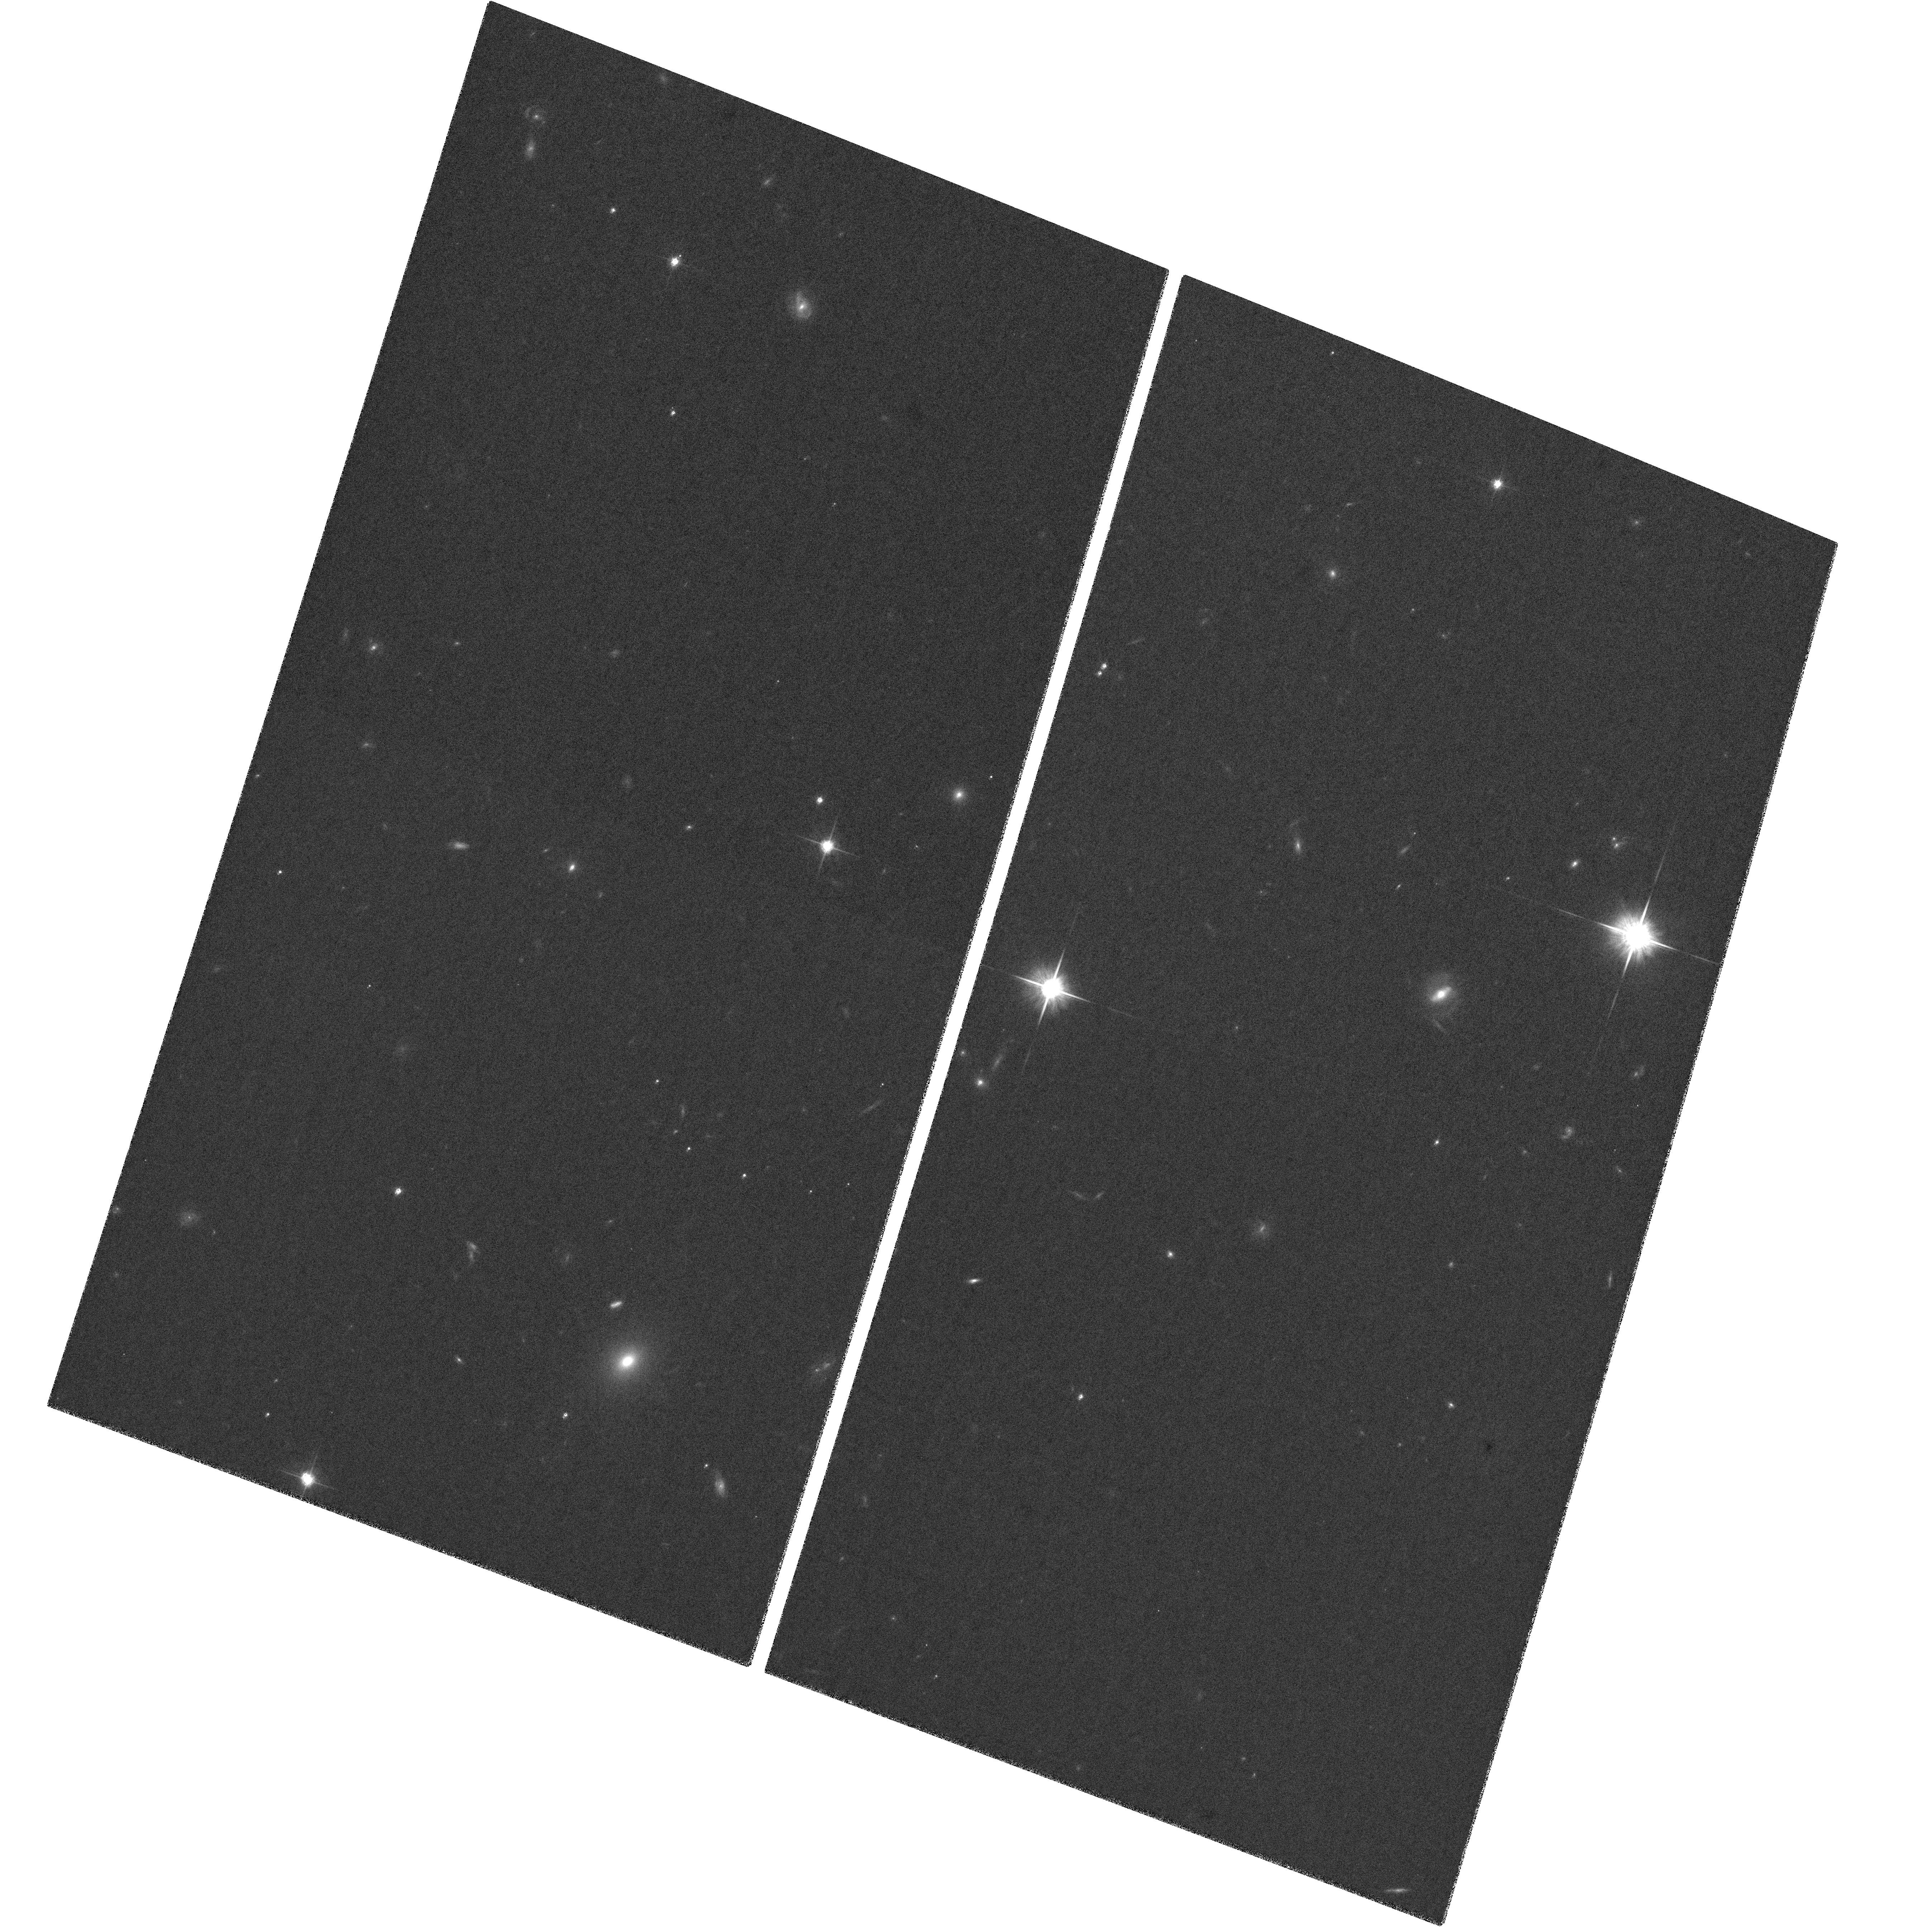
Target: PSF2-CALIB
Instrument: ACS/WFC
Filter: F814W
Exposure: 8 min
Observation ID: hst_9450_02_acs_wfc_f814w_j8d402

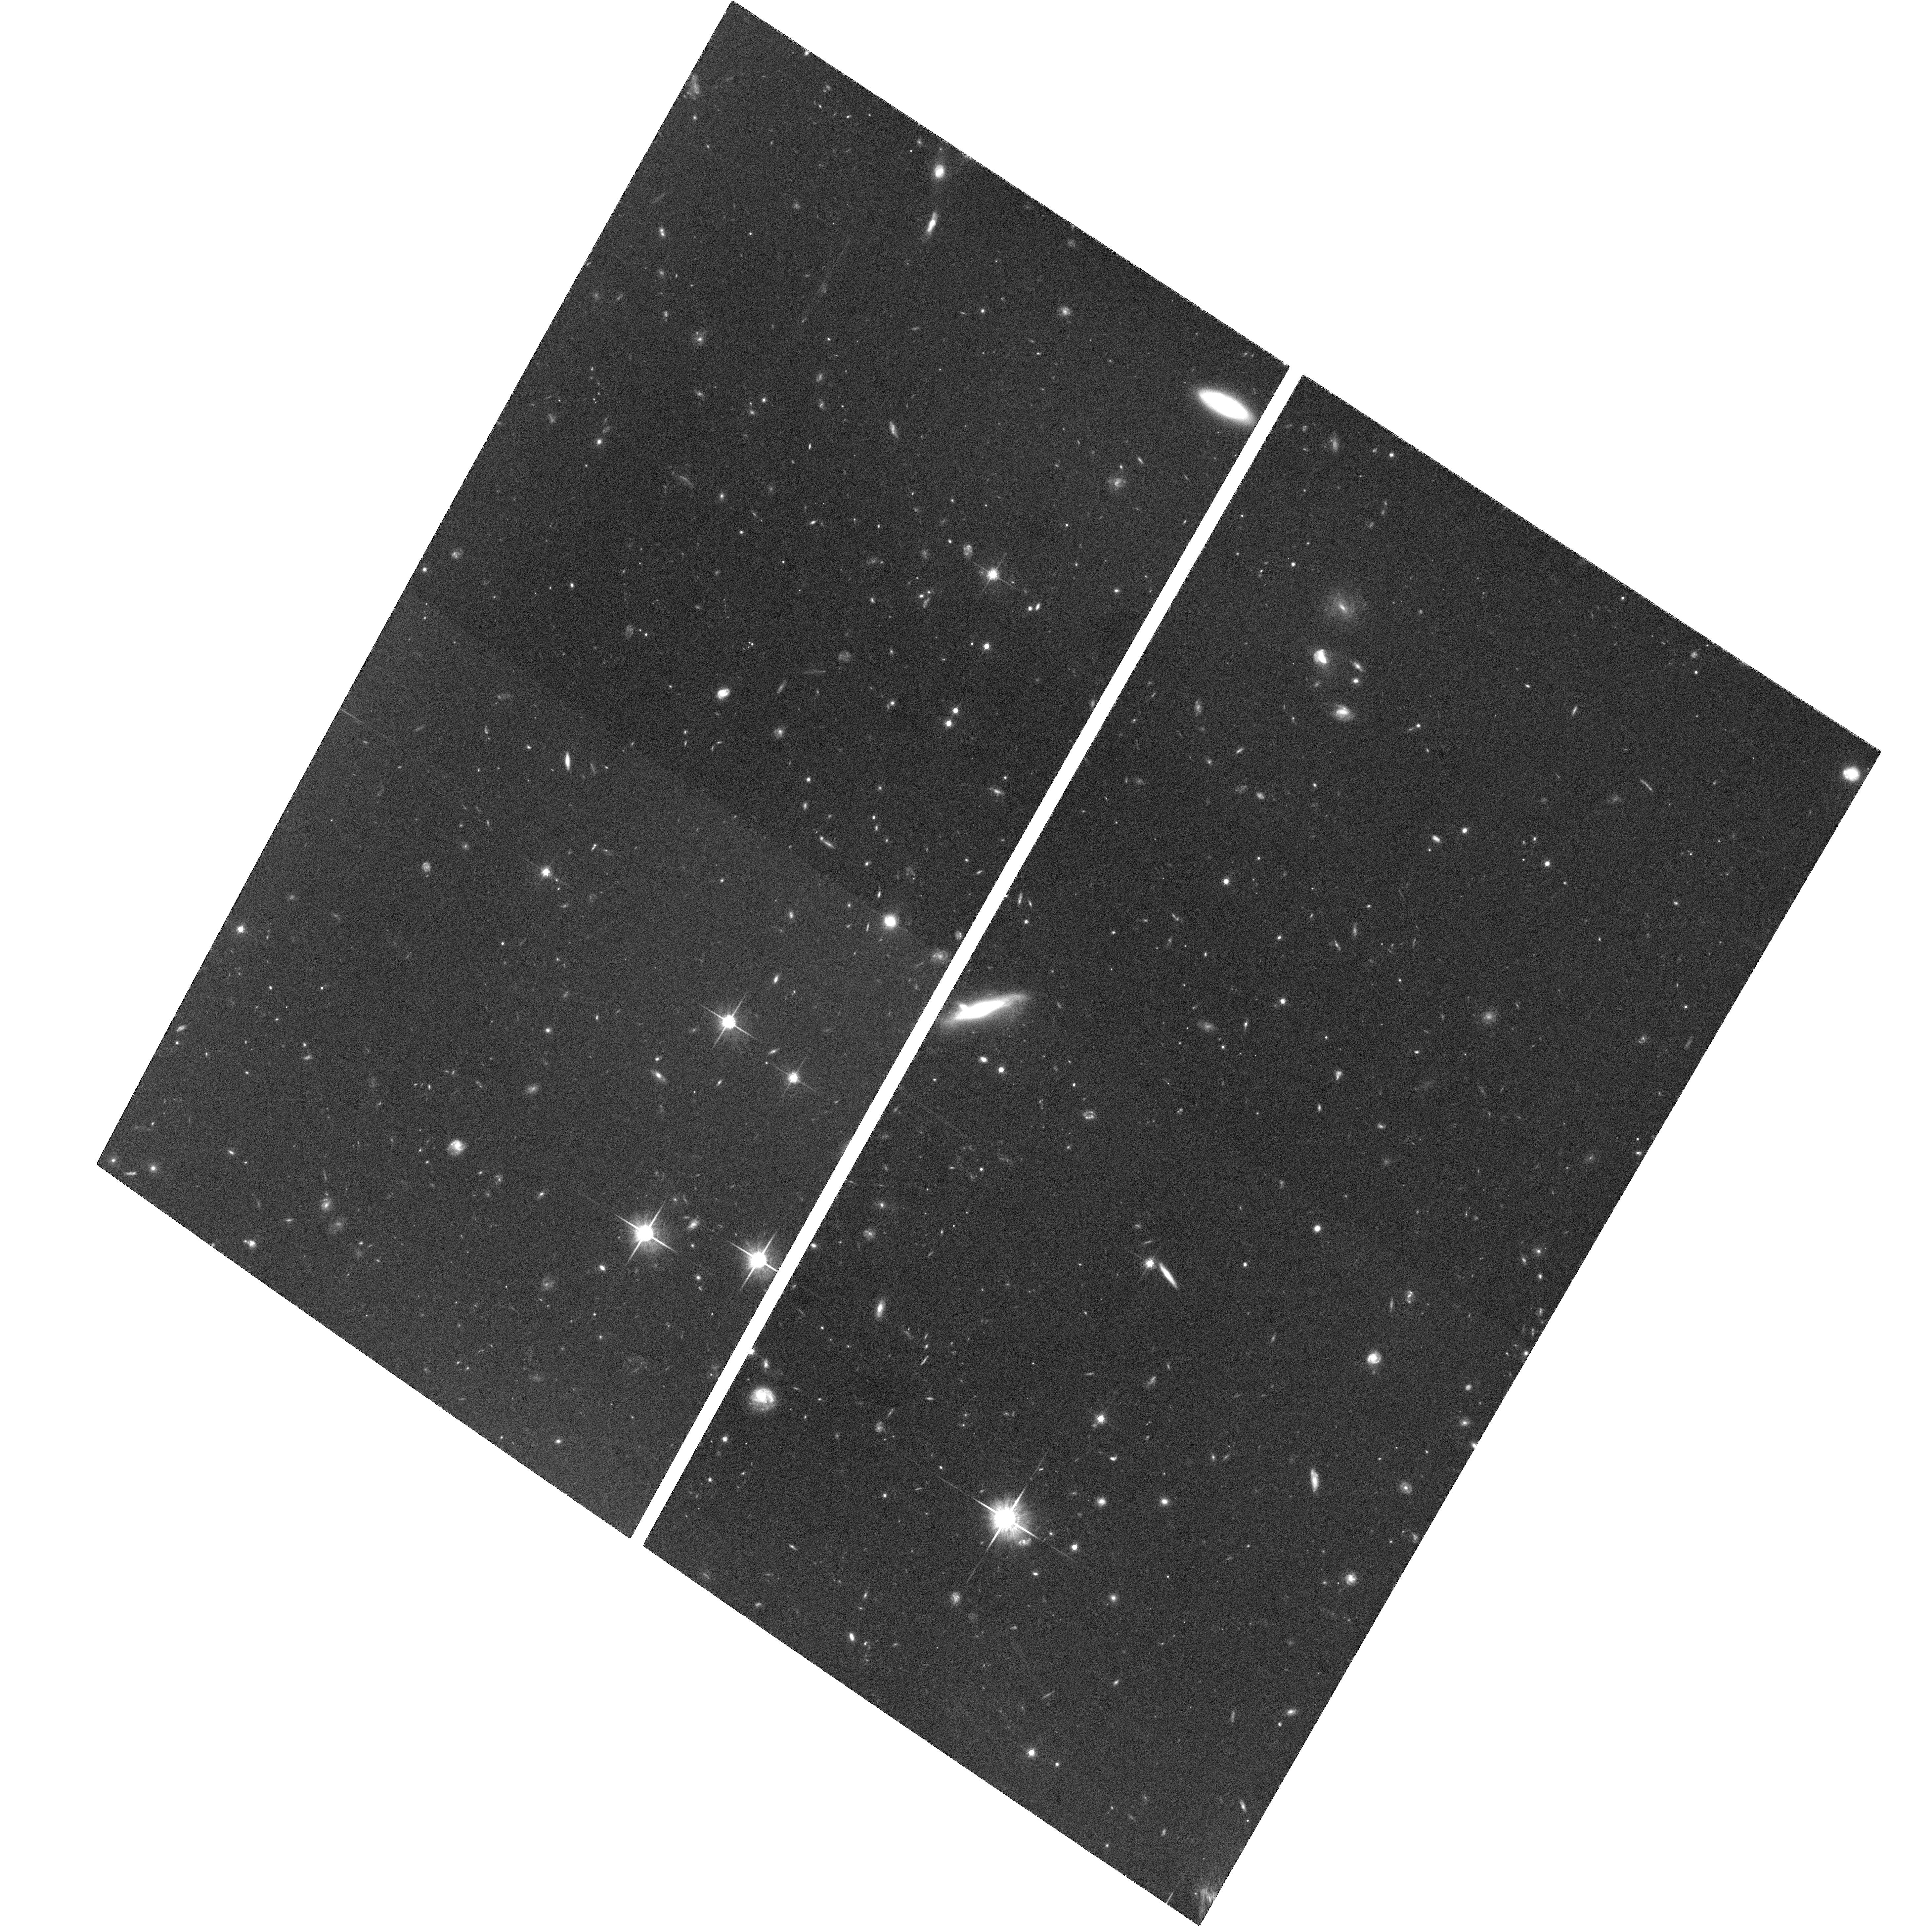
Target: CLASS0218+357
Instrument: ACS/WFC
Filter: F814W
Exposure: 2 h
Observation ID: hst_9450_13_acs_wfc_f814w_j8d413

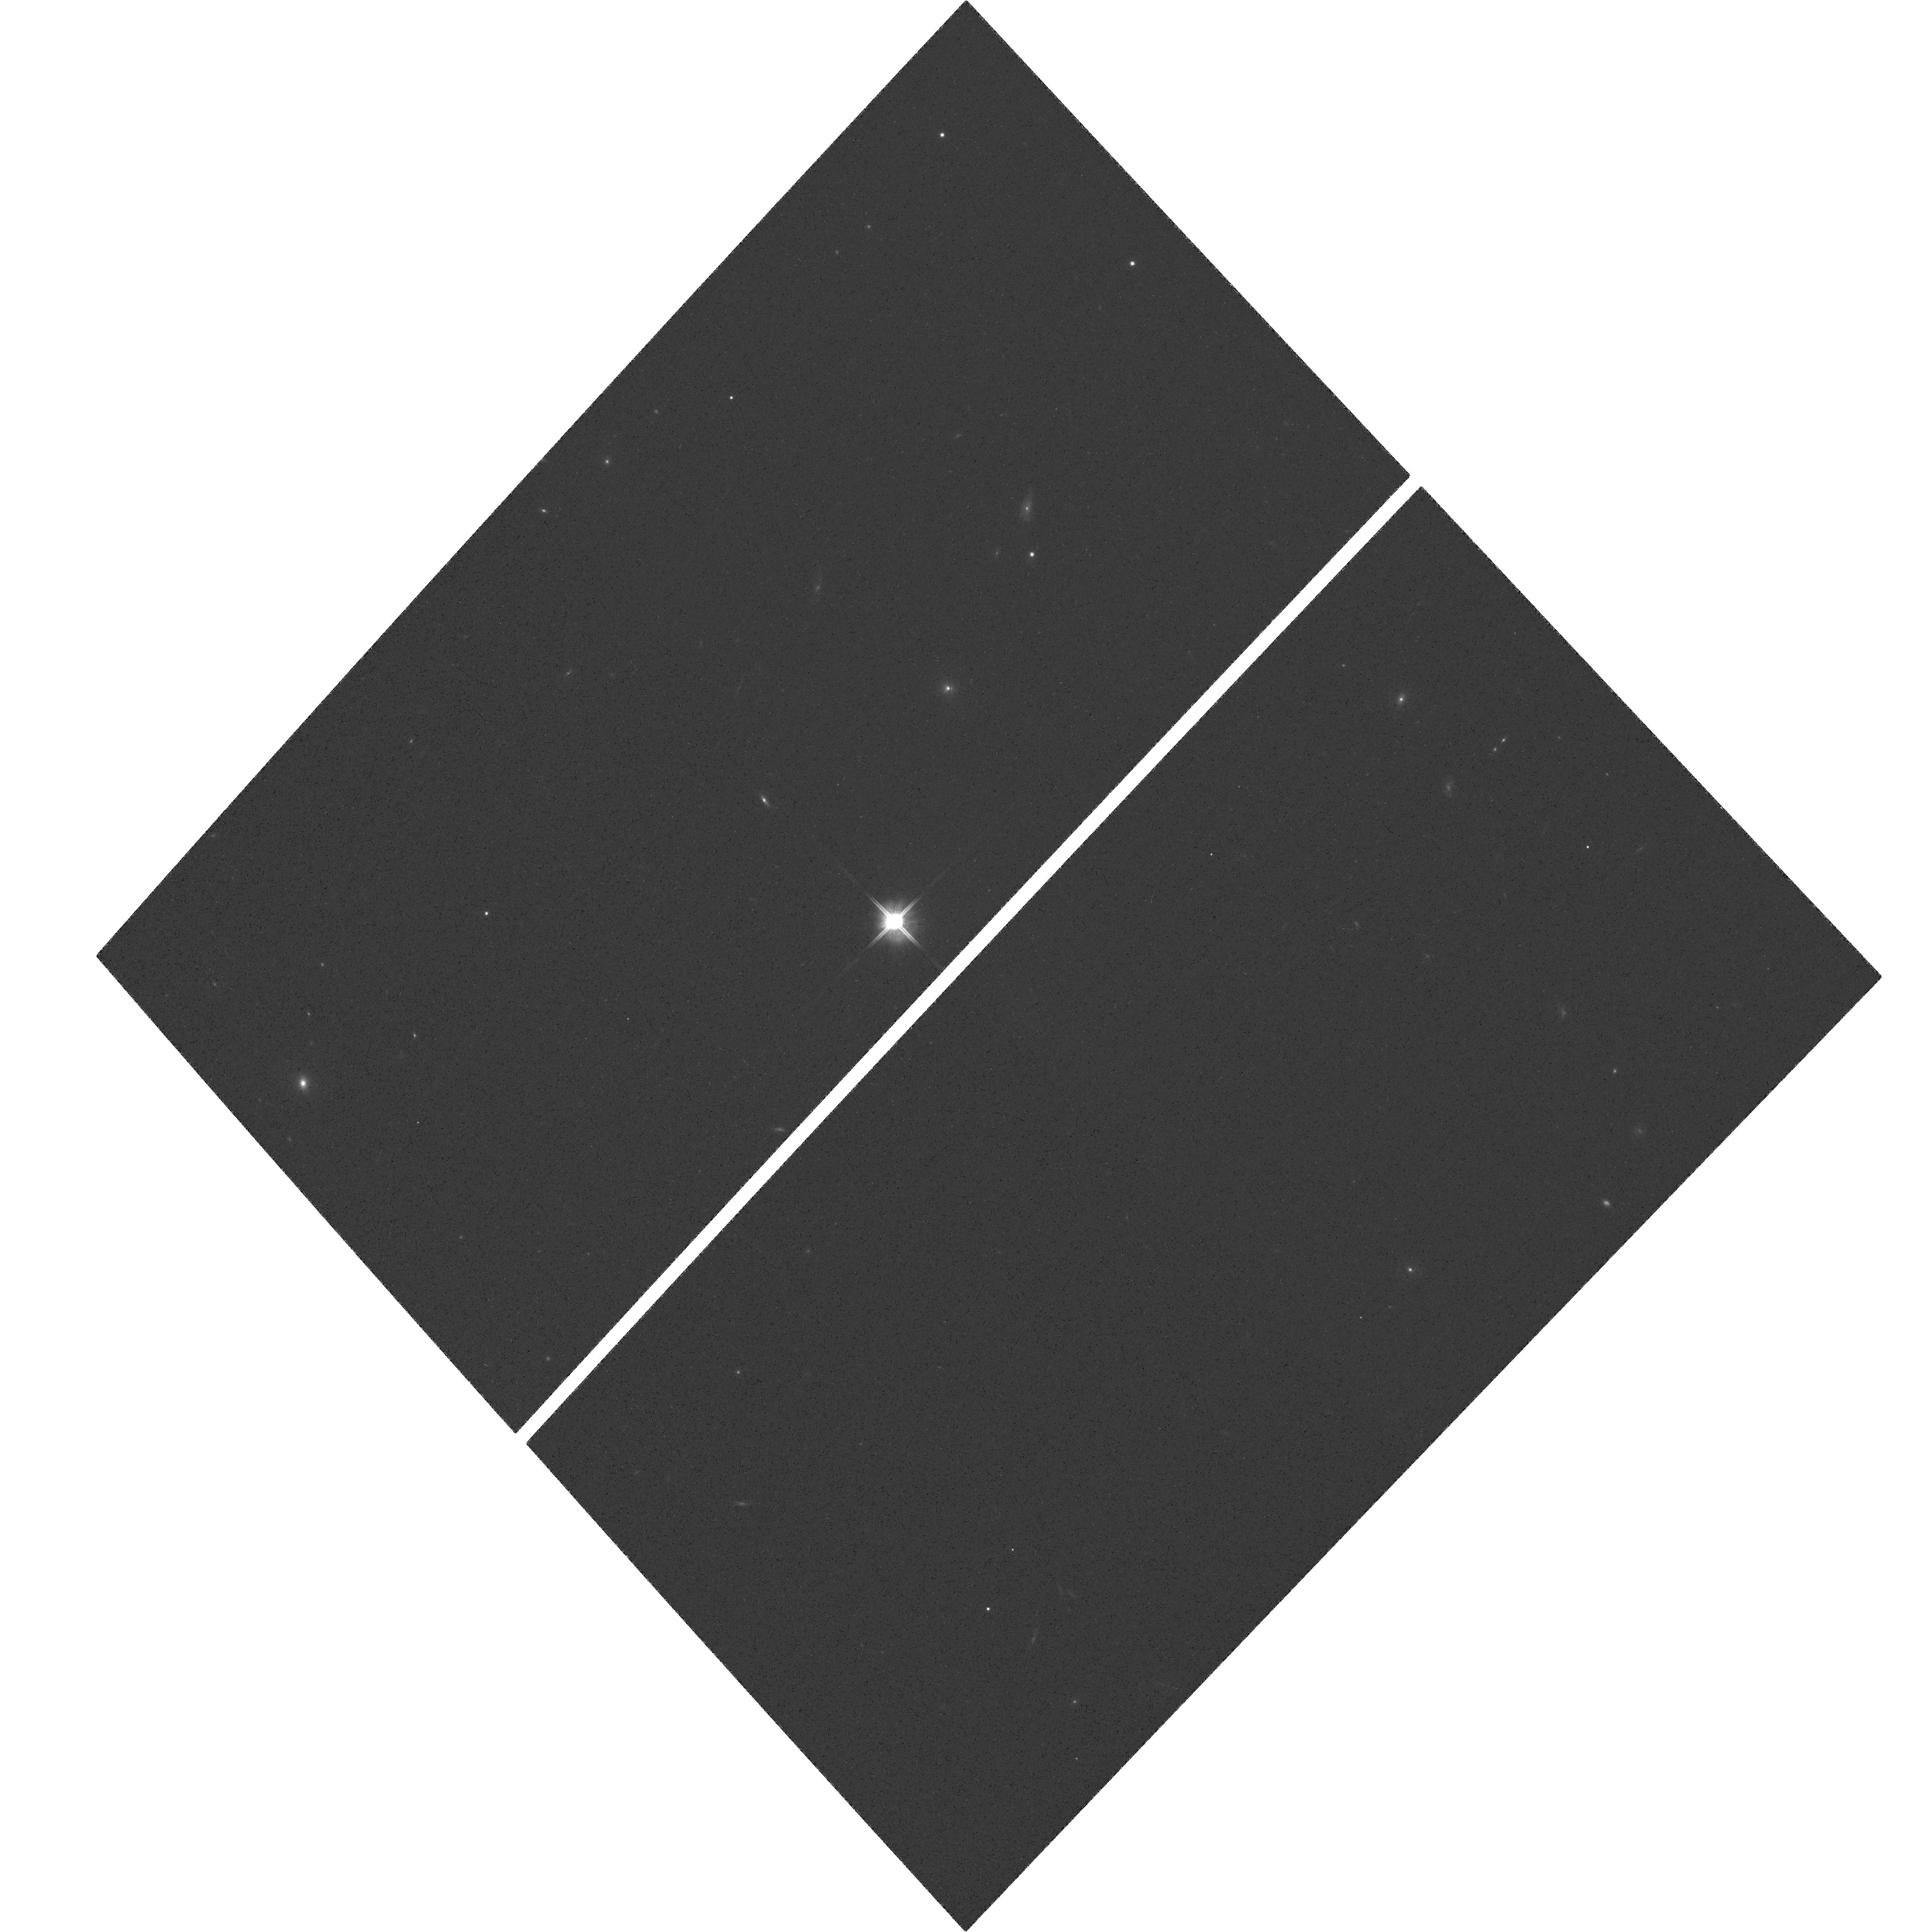
Target: PSF1-CALIB
Instrument: ACS/WFC
Filter: F814W
Exposure: 7 min
Observation ID: hst_9450_01_acs_wfc_f814w_j8d401

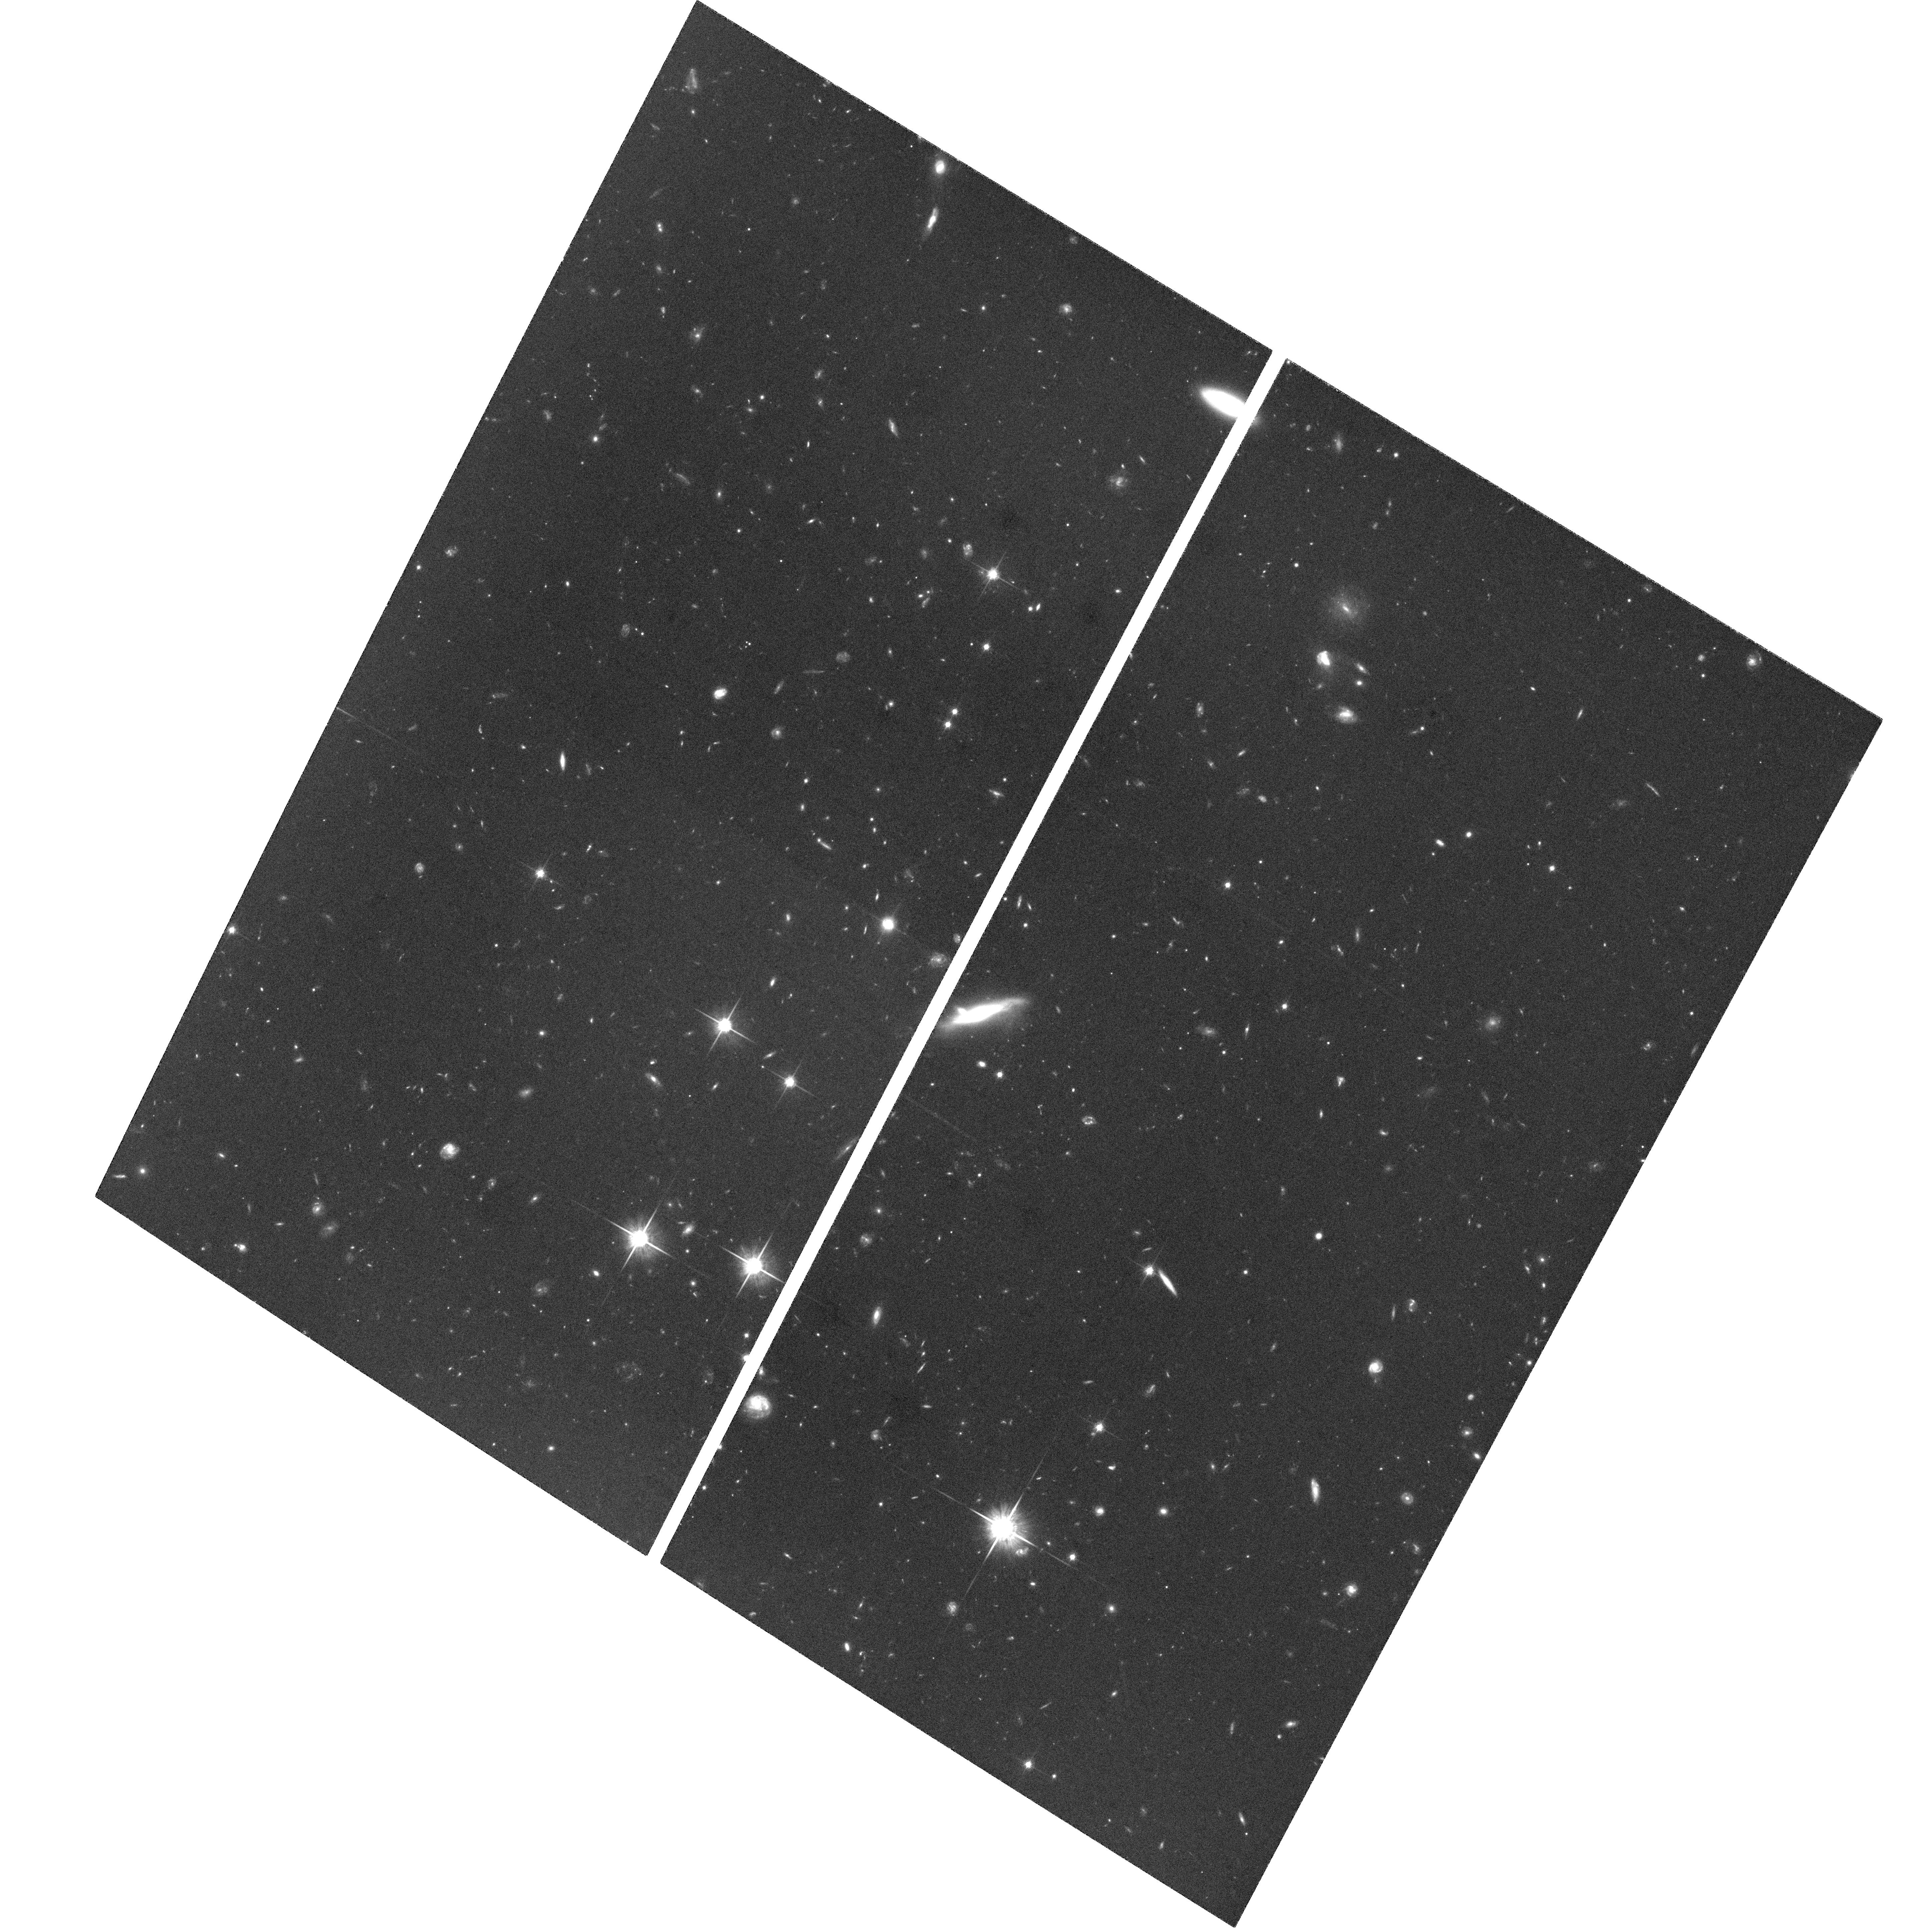
Target: CLASS0218+357
Instrument: ACS/WFC
Filter: F814W
Exposure: 2 h
Observation ID: hst_9450_11_acs_wfc_f814w_j8d411

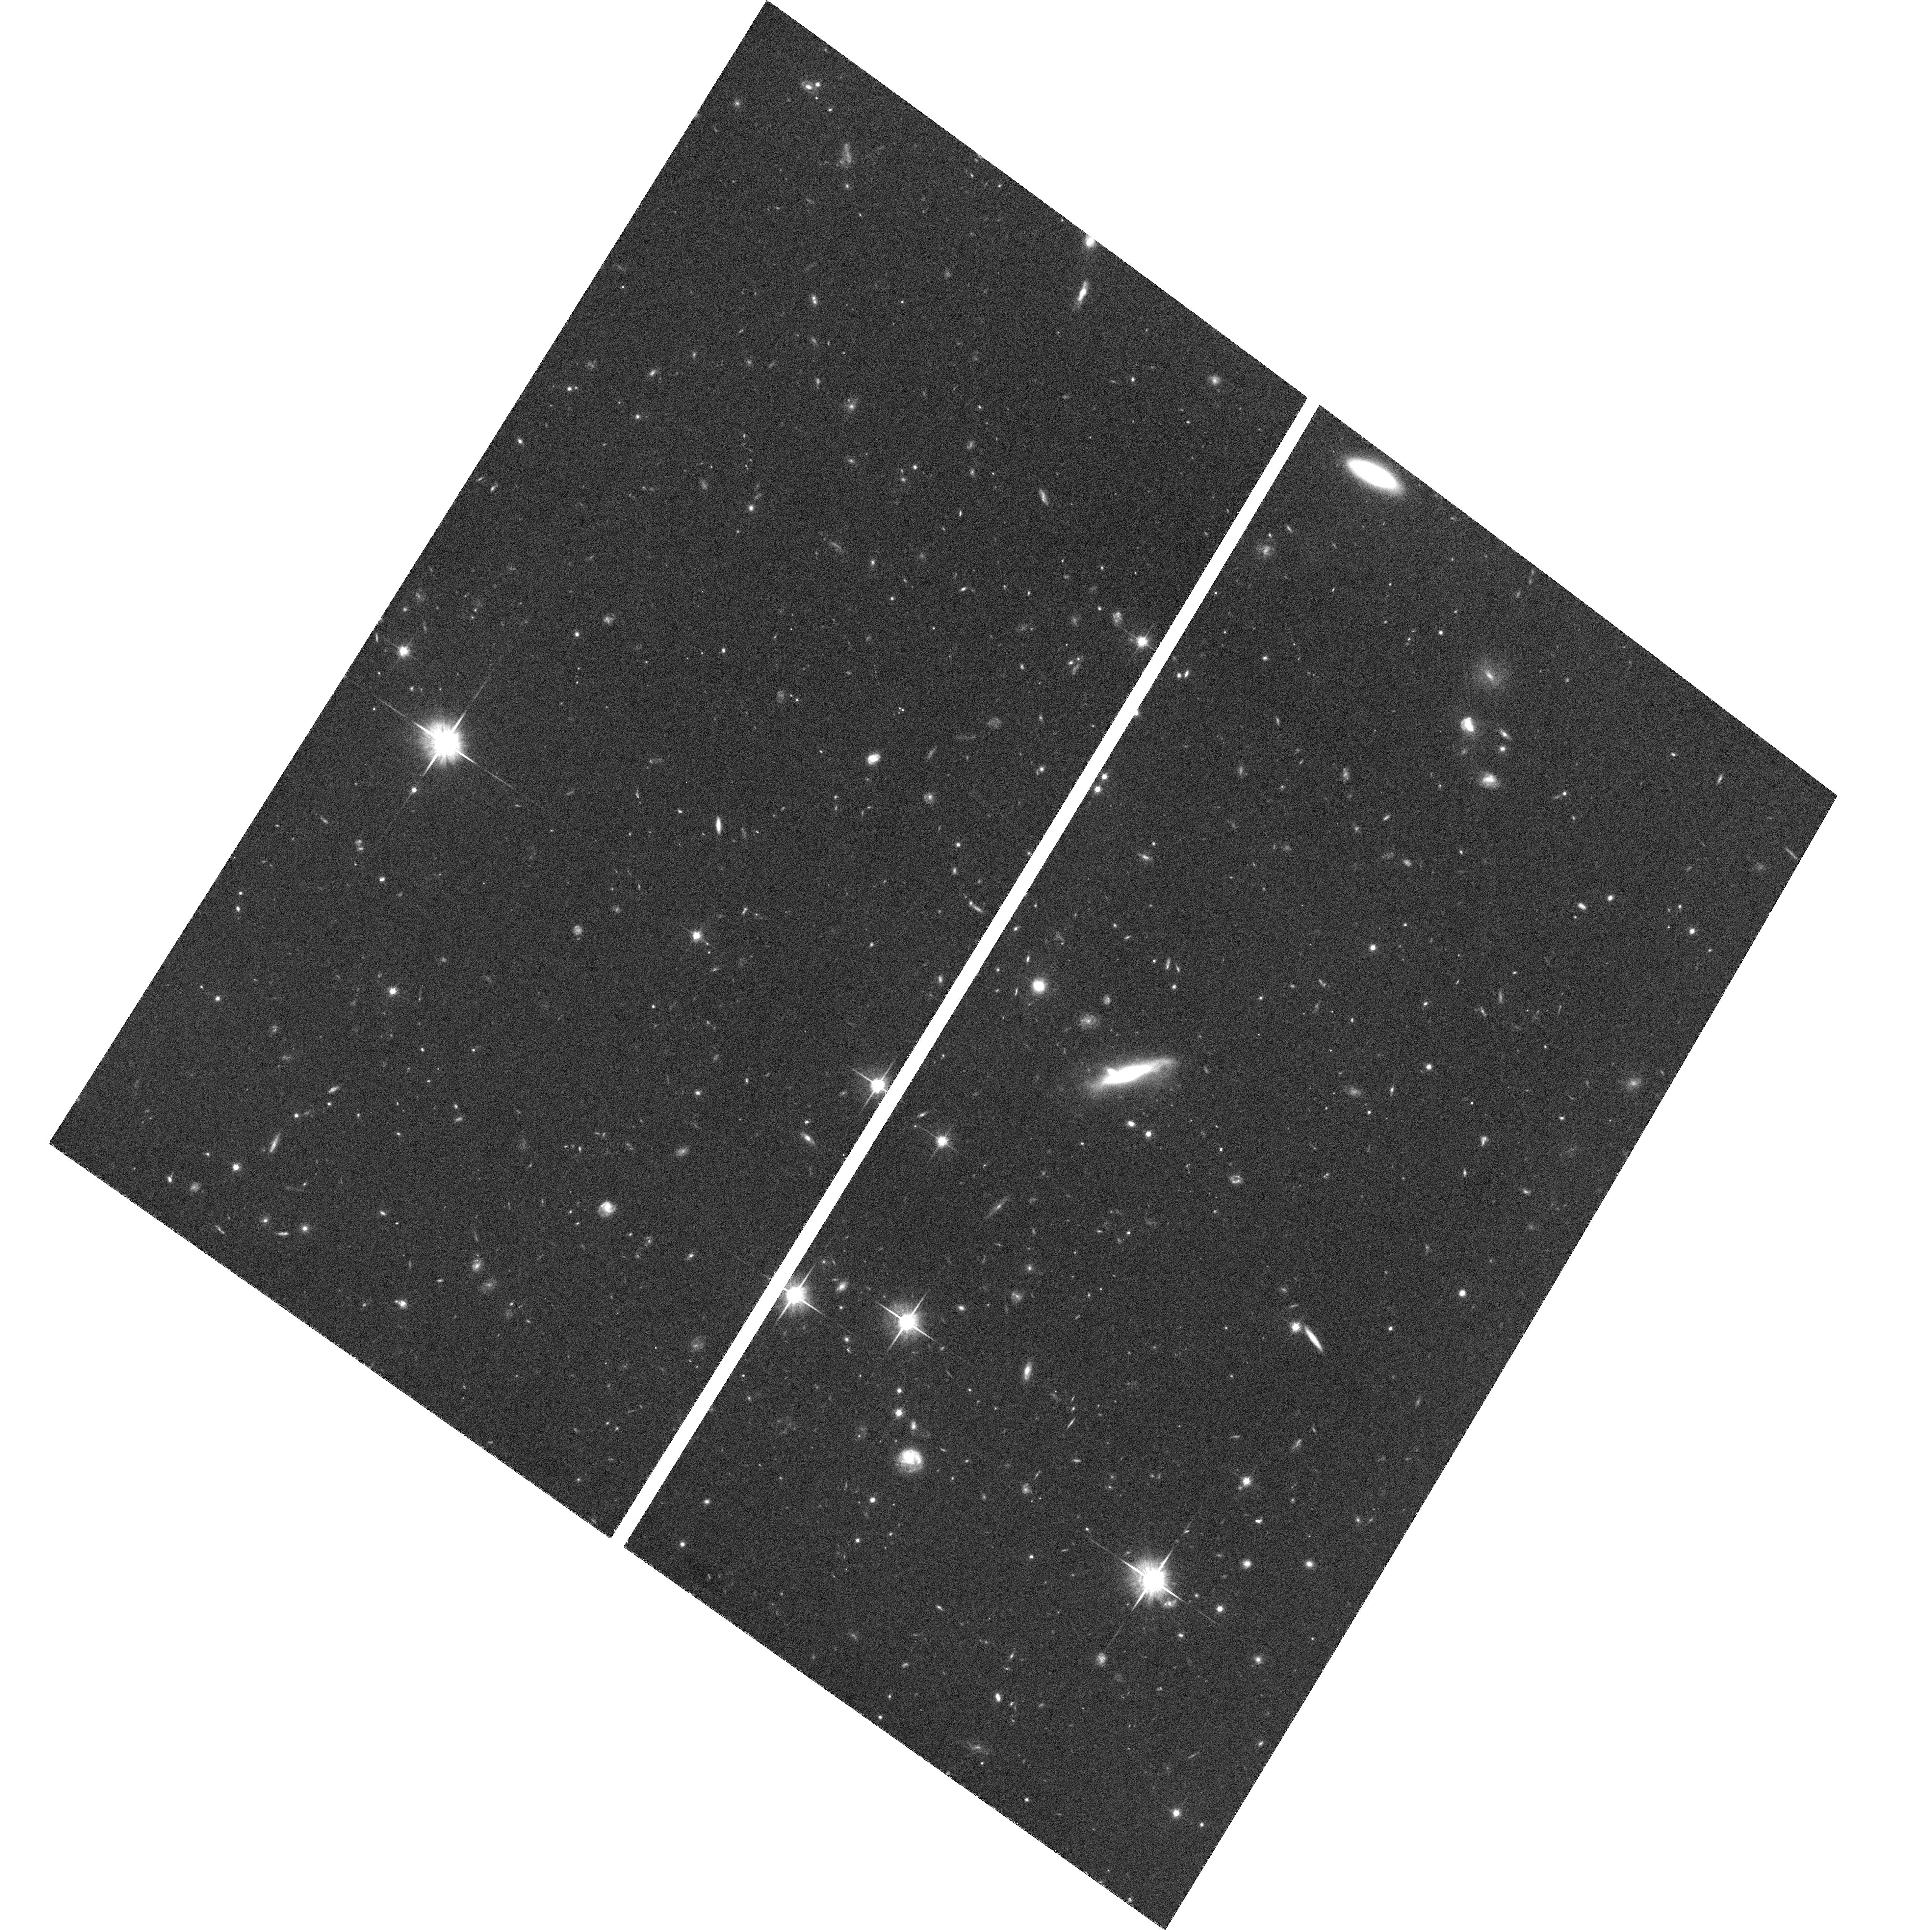
Target: CLASS0218+357
Instrument: ACS/WFC
Filter: F814W
Exposure: 1.4 h
Observation ID: hst_9450_16_acs_wfc_f814w_j8d416

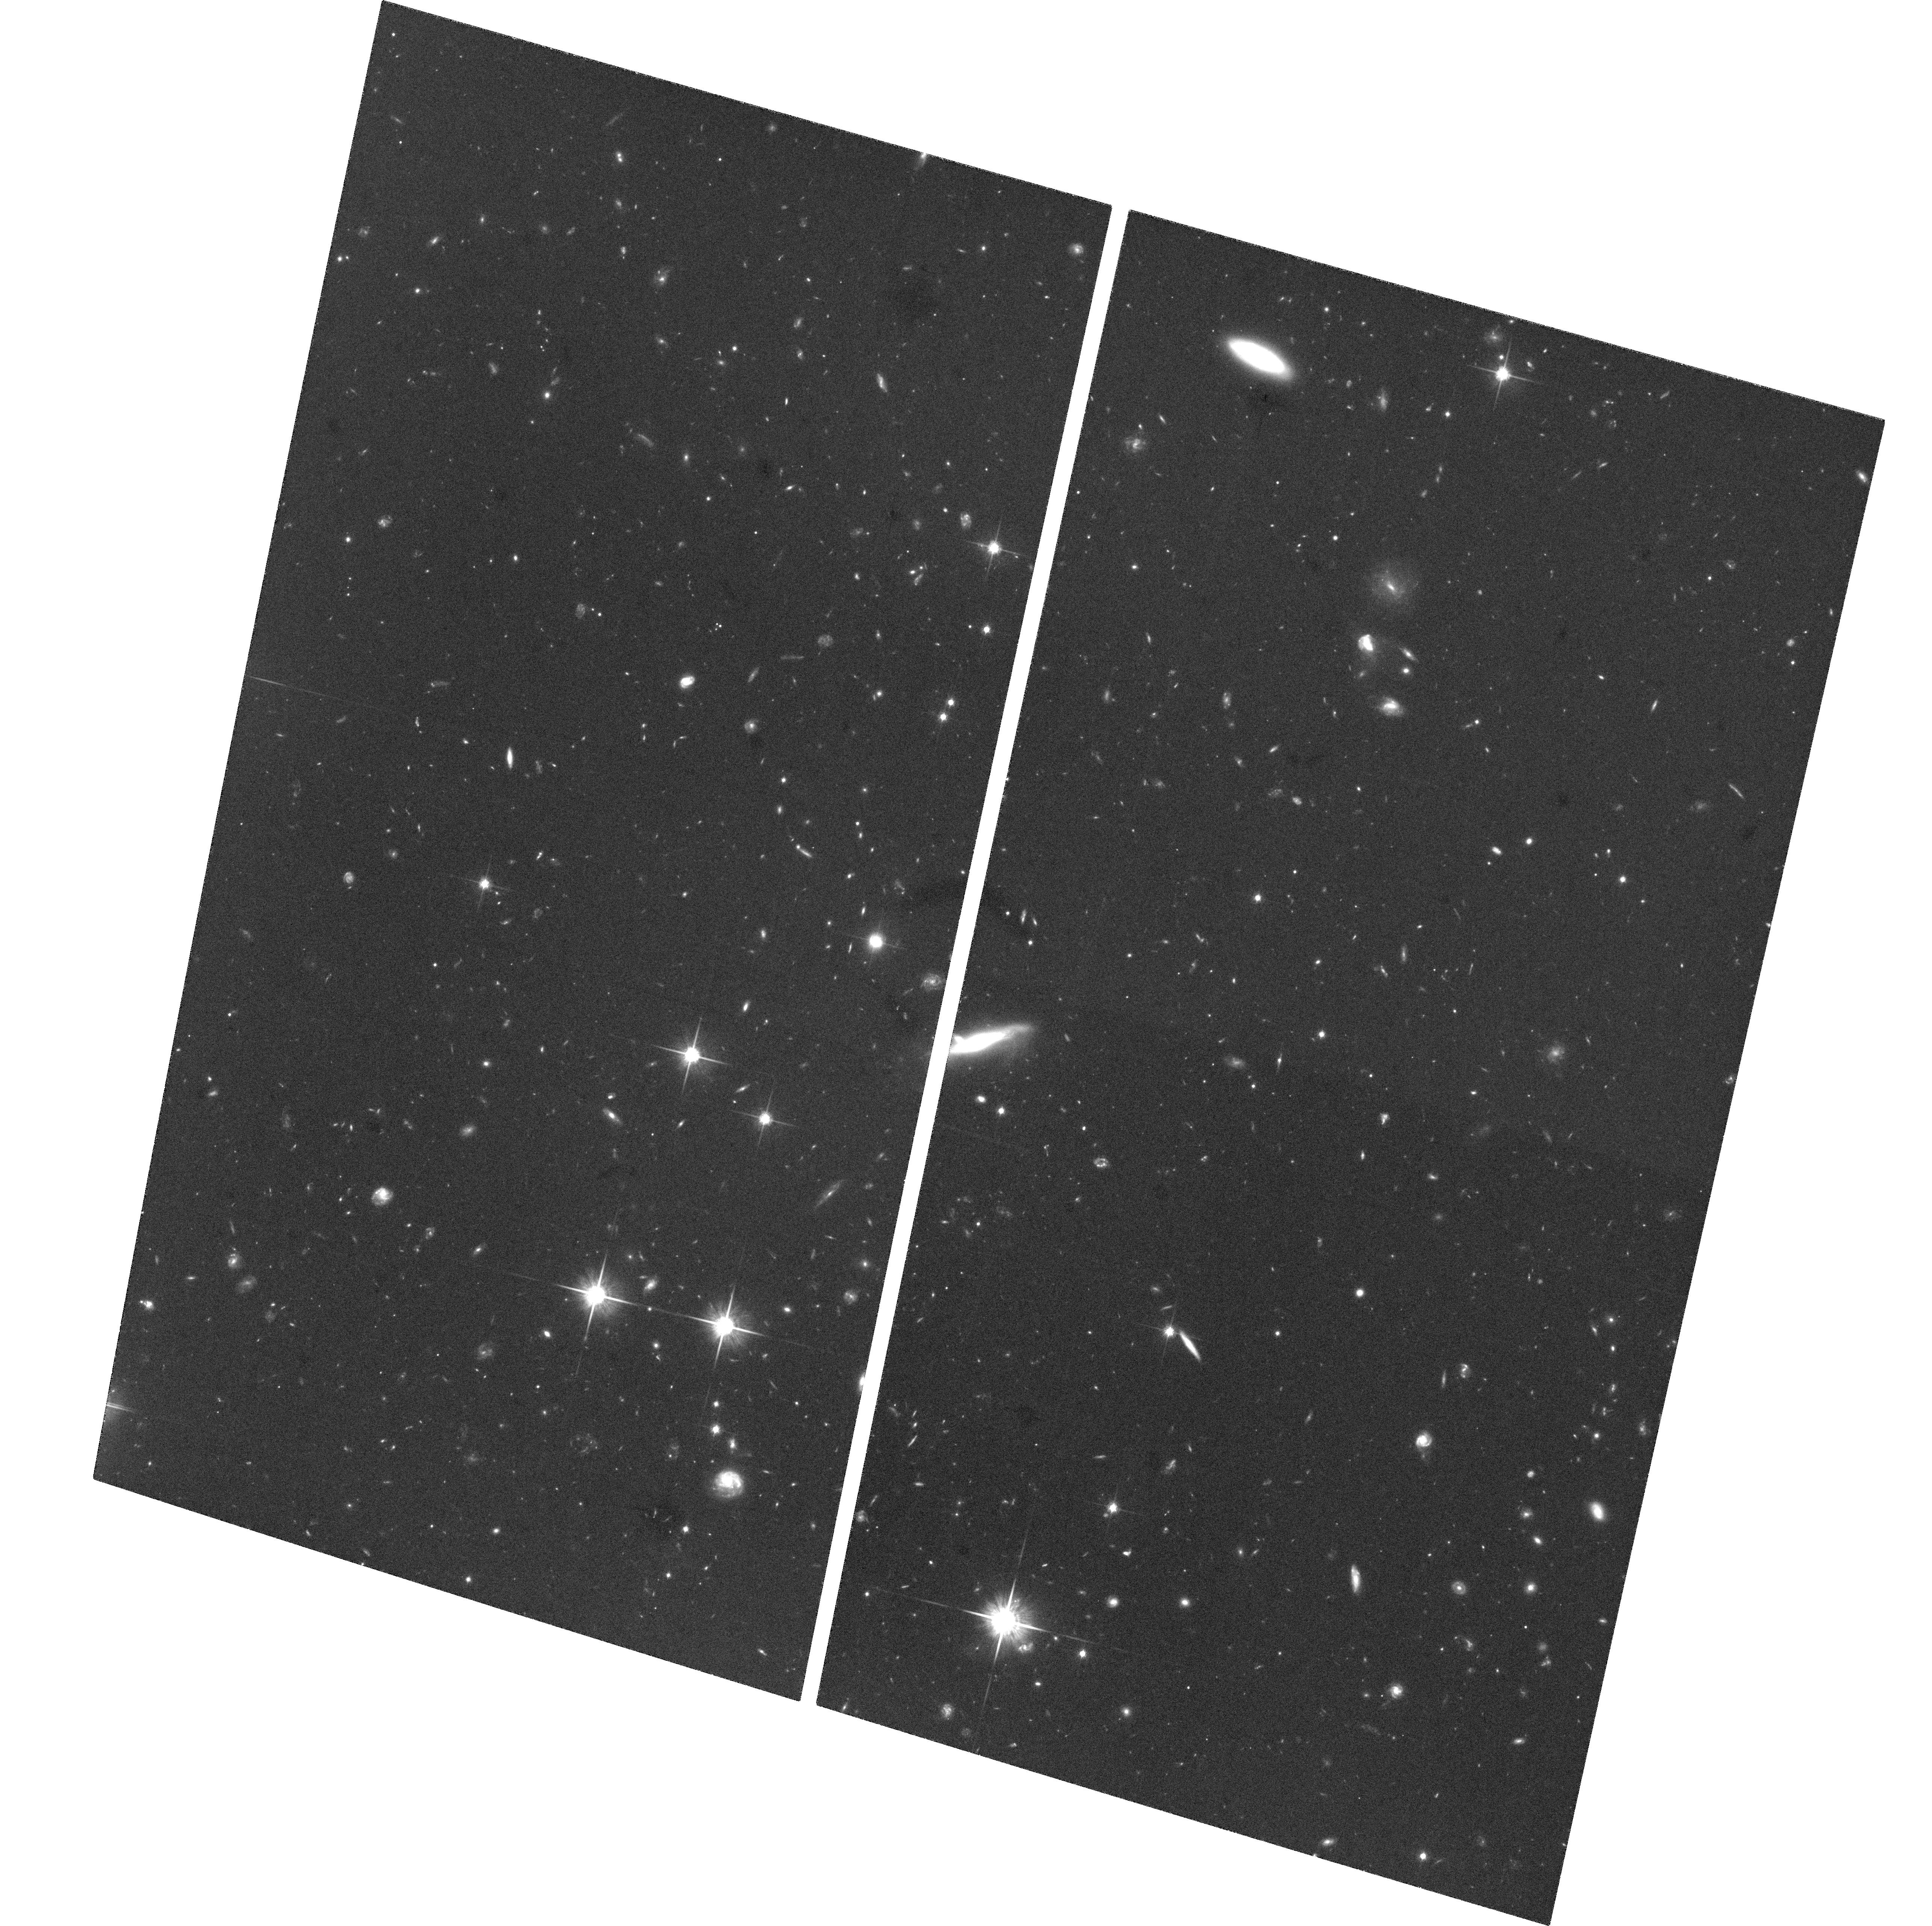
Target: CLASS0218+357
Instrument: ACS/WFC
Filter: F814W
Exposure: 2 h
Observation ID: hst_9450_12_acs_wfc_f814w_j8d412

The lensing galaxy of JVAS B0218+357: determination of H_0 (PI: Jackson, Neal J.)

Much effort has been devoted to estimating Hubble's constant H_0 using observations of very nearby objects. Gravitational lensing time delays offer potentially the most accurate method for determining H_0 using observations on cosmological scales; it is a very clean method in that little complicated astrophysics is involved, and it is a single--step method compared to the traditional multi--step distance ladder. The major problem with most such determinations in the past has been systematic errors due to uncertainties in the lens mass model, leading to 20 Einstein-ring lens system, is the one system for which these systematic uncertainties can be reduced very substantially, and in particular is unique in that the modelling systematics can be reduced to the level of the uncertainties in the measurement of the time delay. The only requirement left is to be able accurately to locate the centre of the lensing galaxy. We propose an extremely deep ACS image in I-band of this system for this purpose; the prize is a robust 5 (lens mass model). We have conducted simulations to estimate the necessary S:N ratio in an ACS observation in order to be able to achieve a successful deconvolution of the lens galaxy and lensed images with the required accuracy.